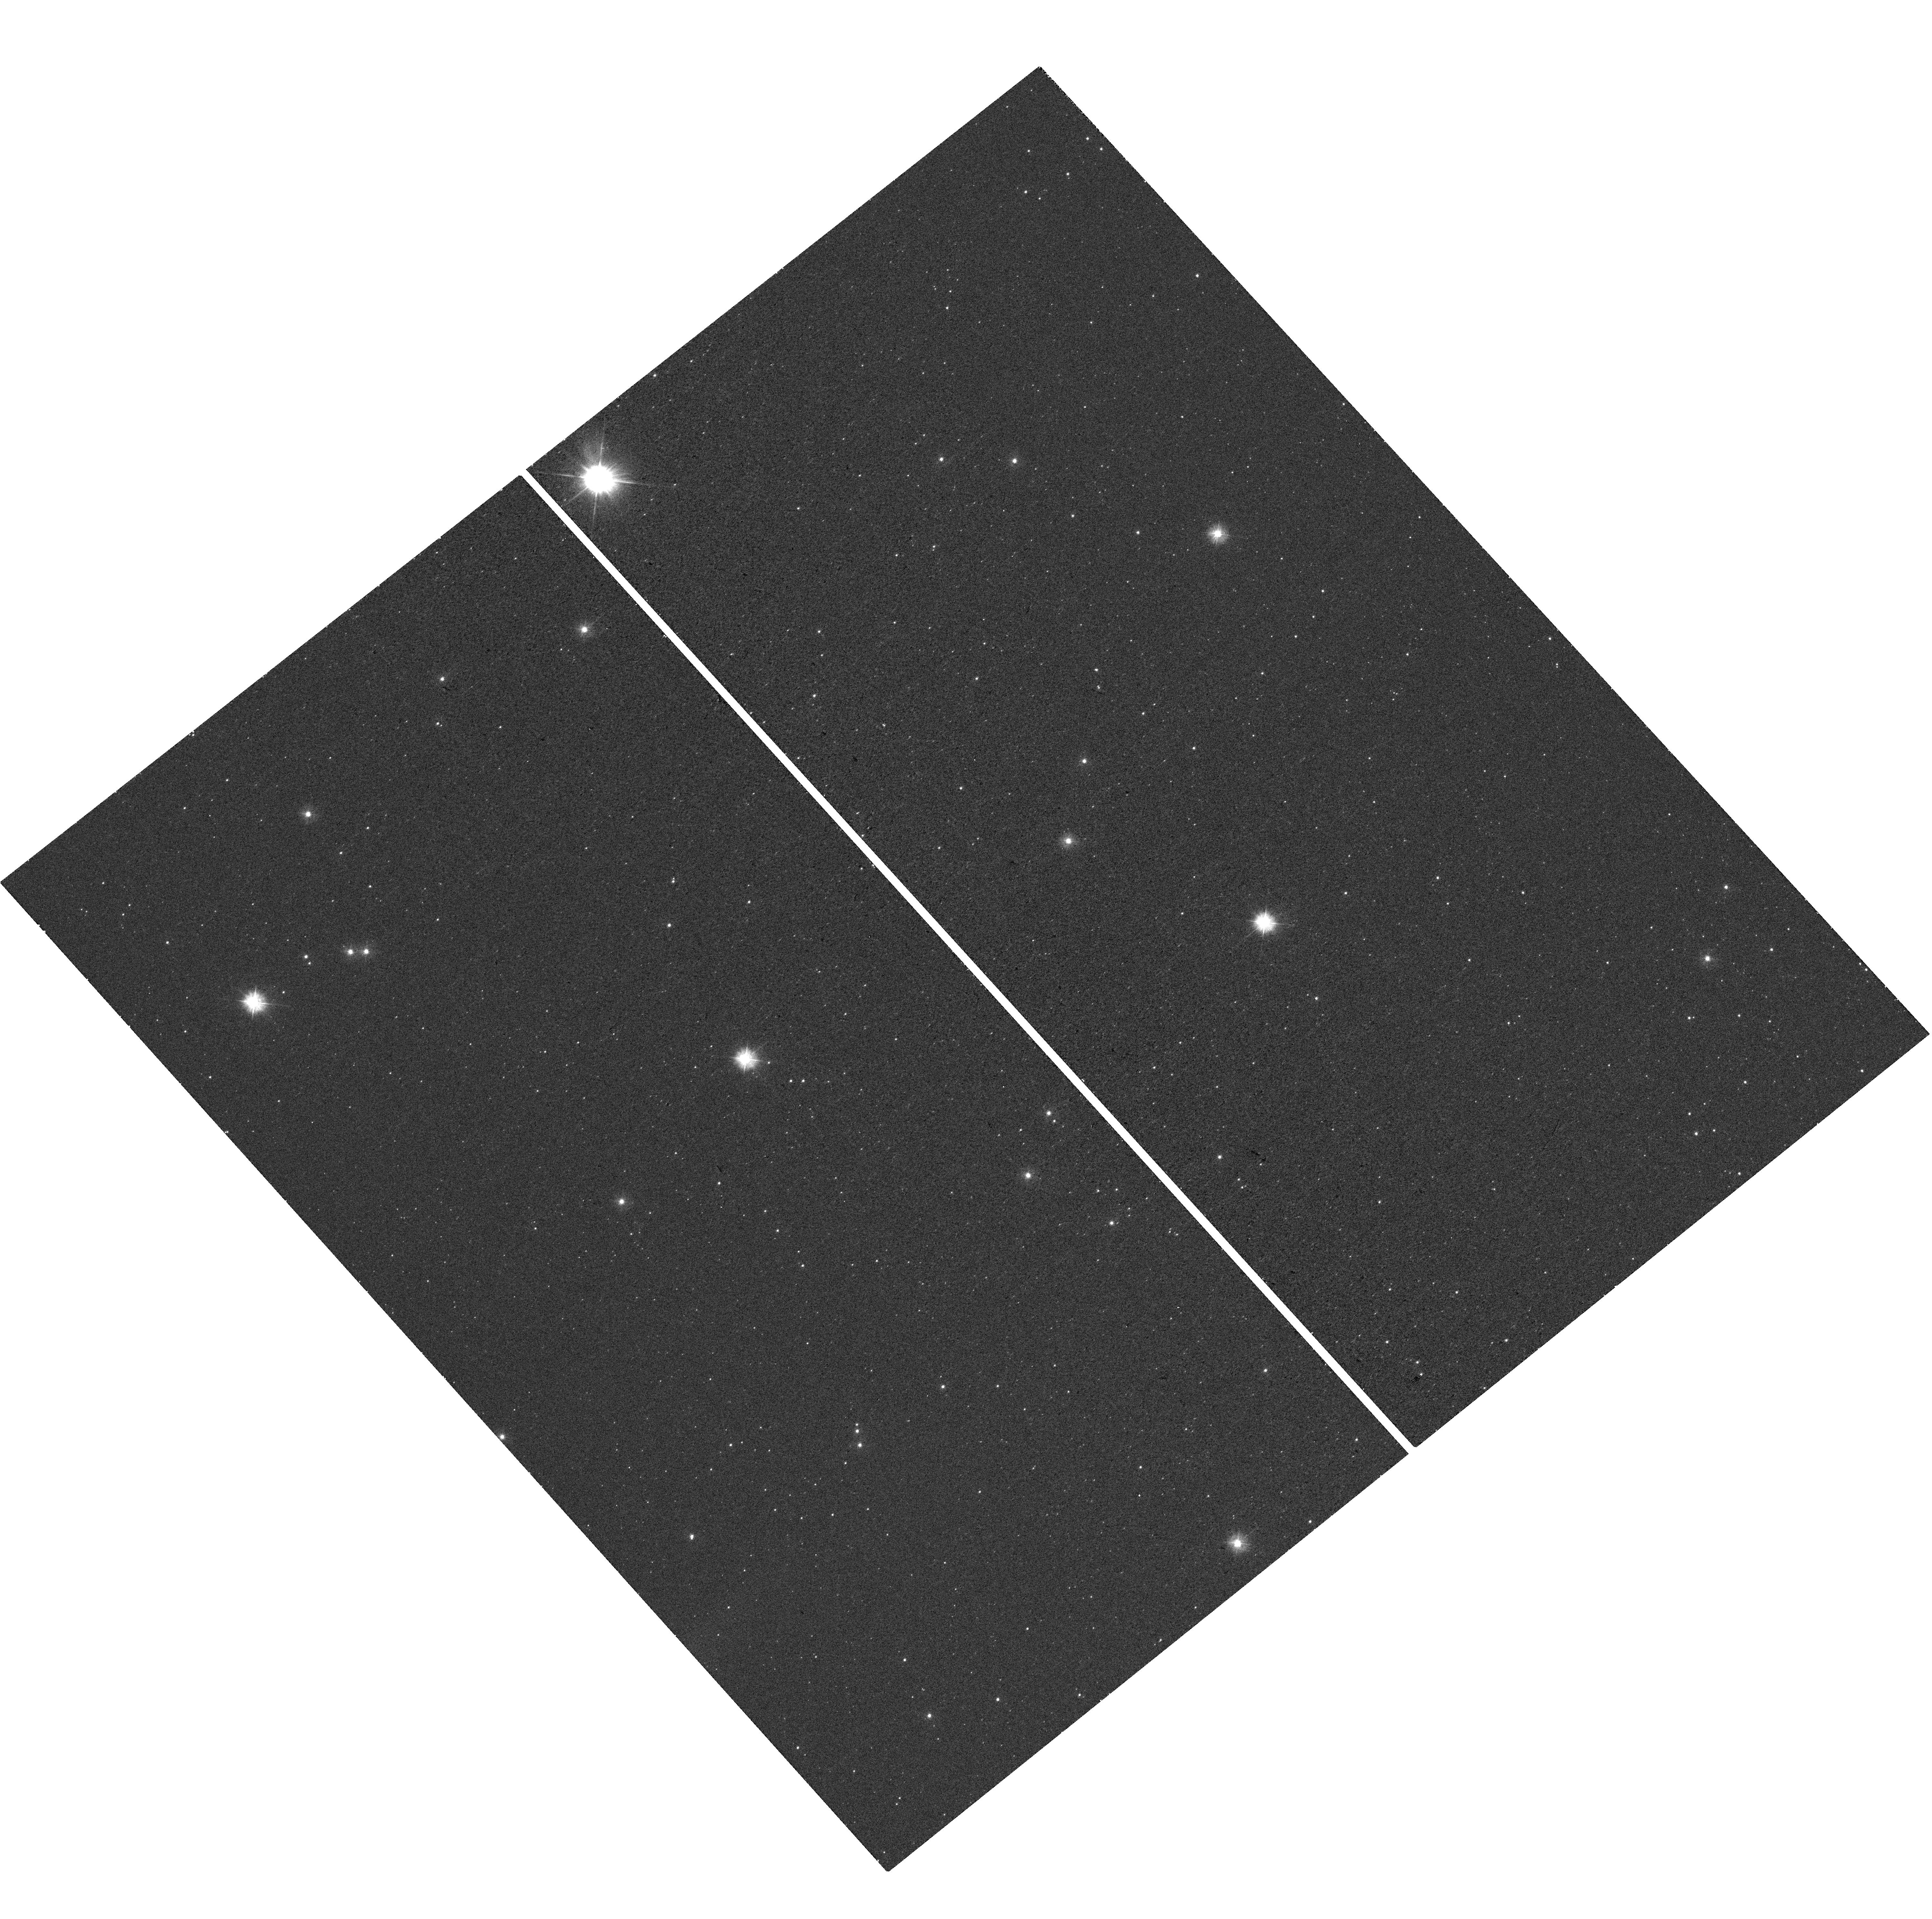
Target: FSR1758
Instrument: WFC3/UVIS
Filter: F300X
Exposure: 18 min
Observation ID: hst_16068_08_wfc3_uvis_f300x_ieh708

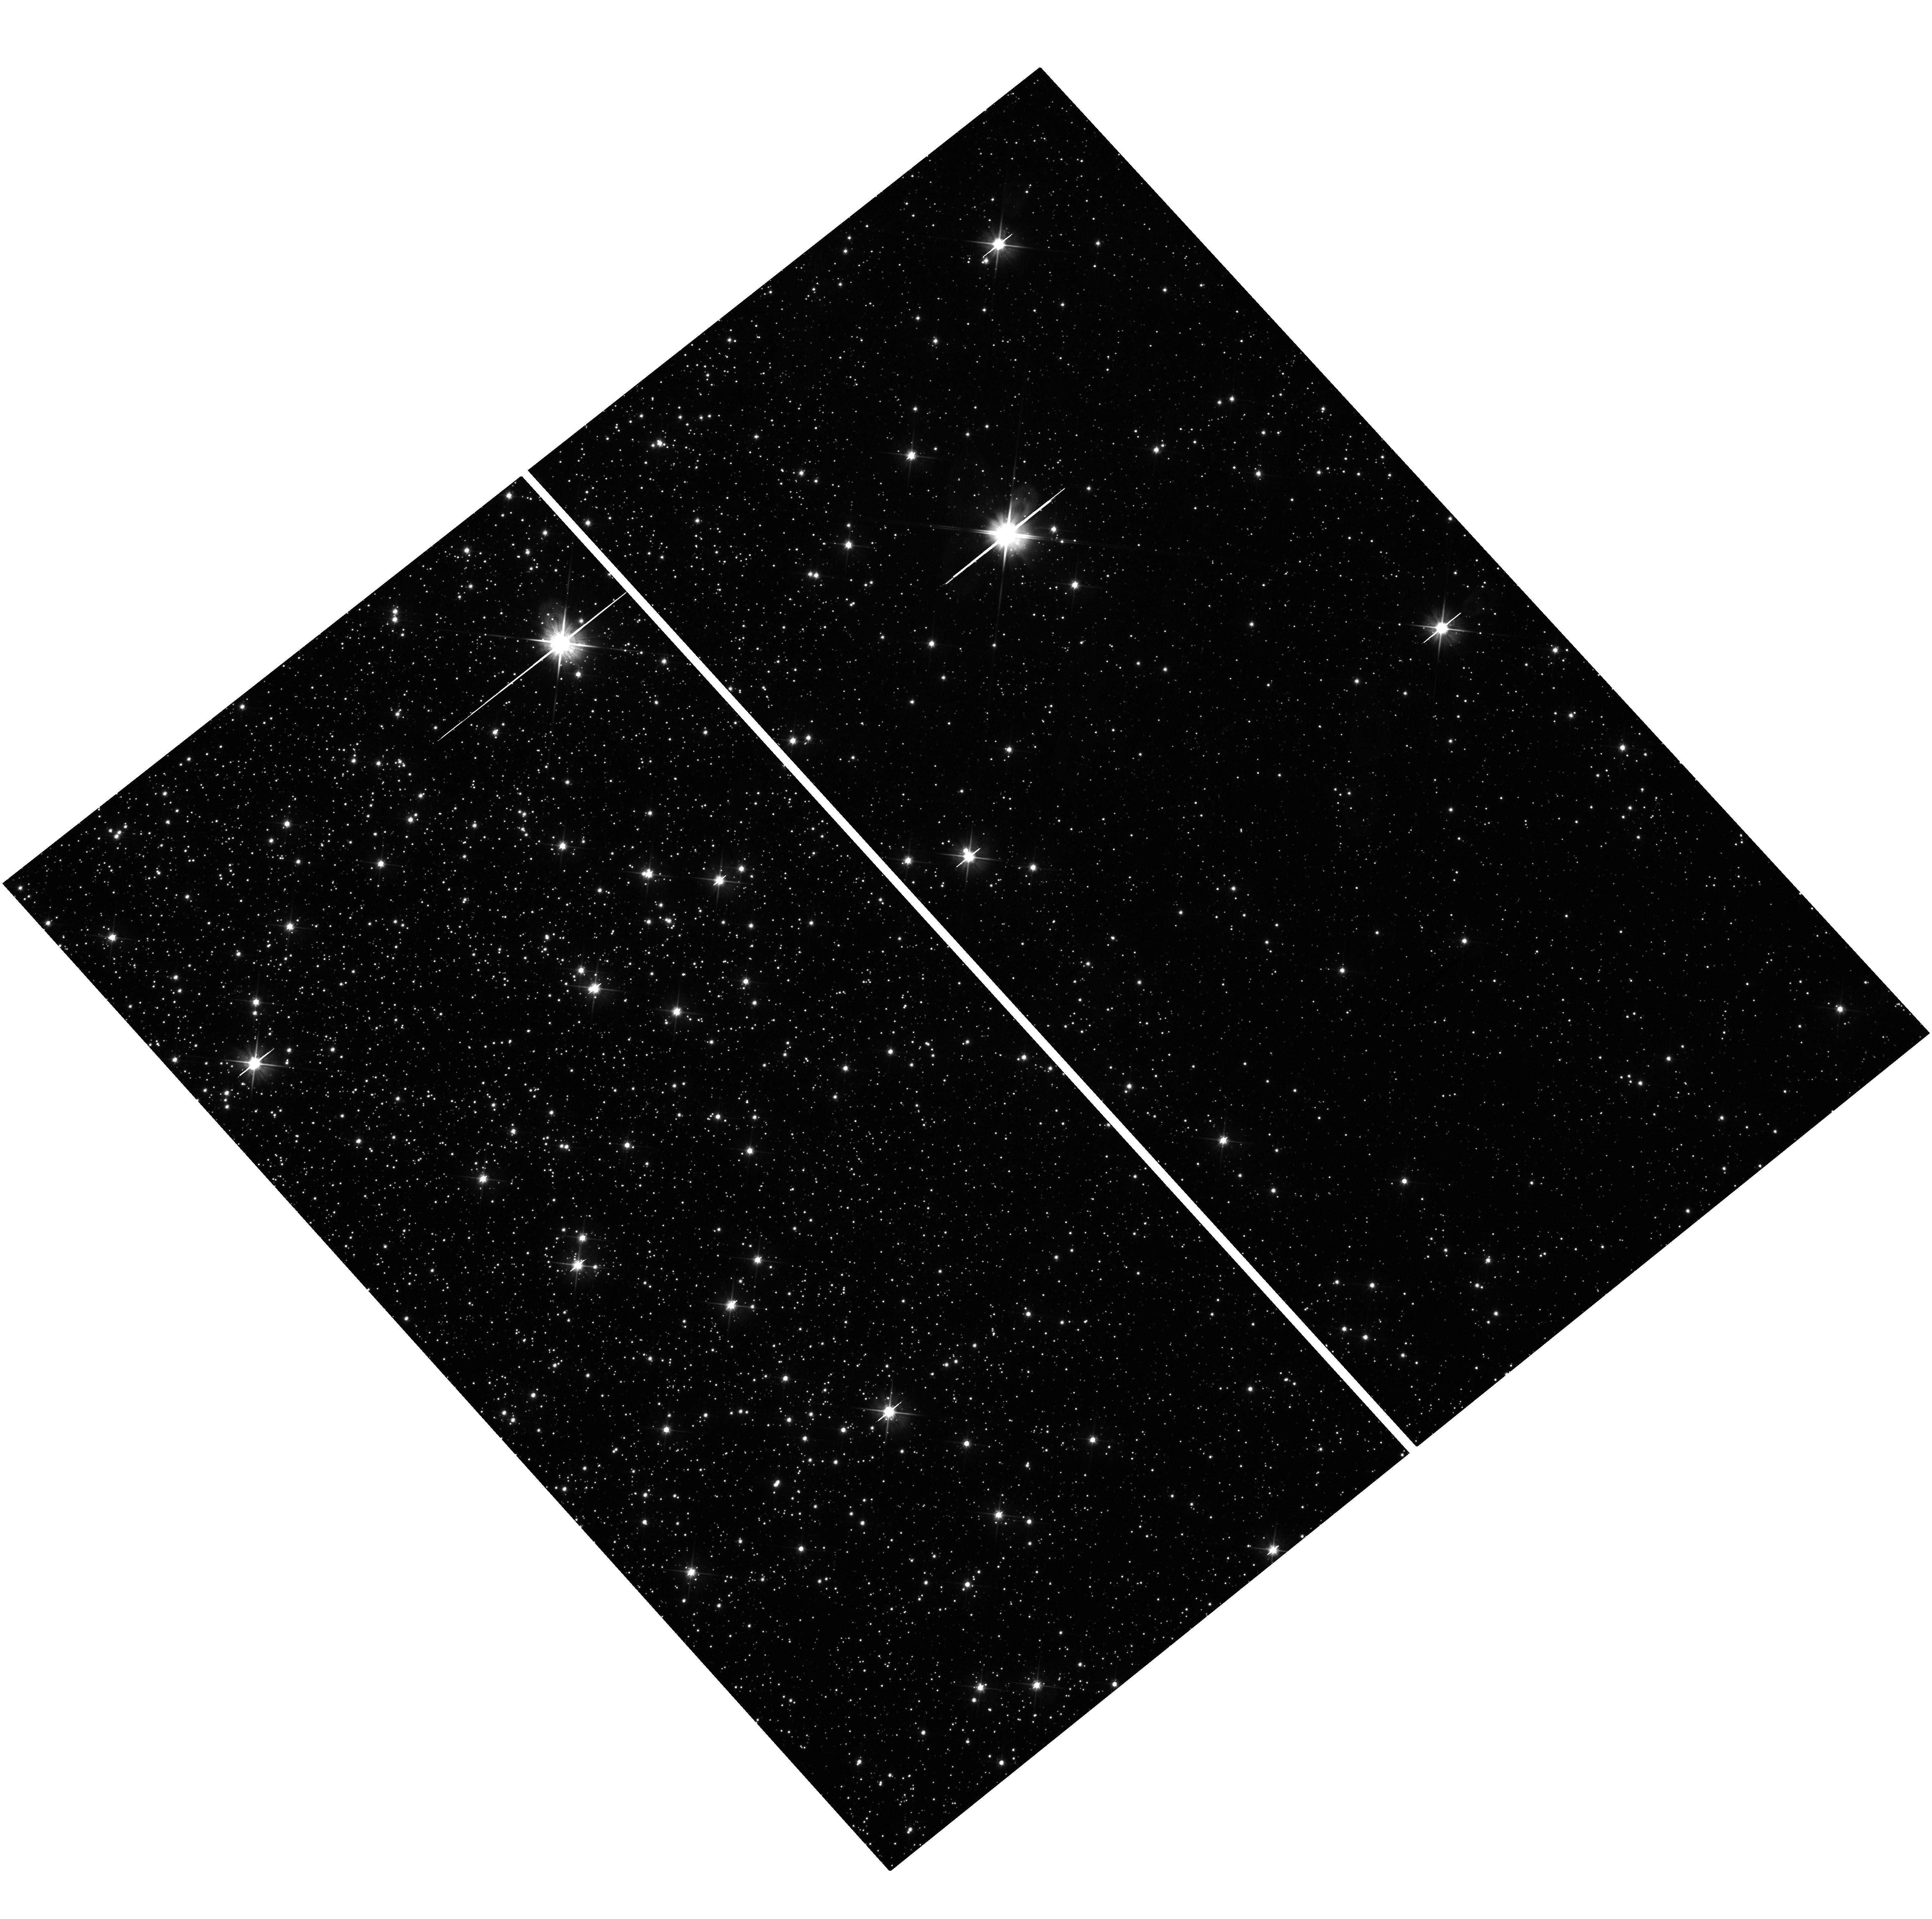
Target: FSR1758
Instrument: WFC3/UVIS
Filter: F606W
Exposure: 13 min
Observation ID: hst_16068_05_wfc3_uvis_f606w_ieh705

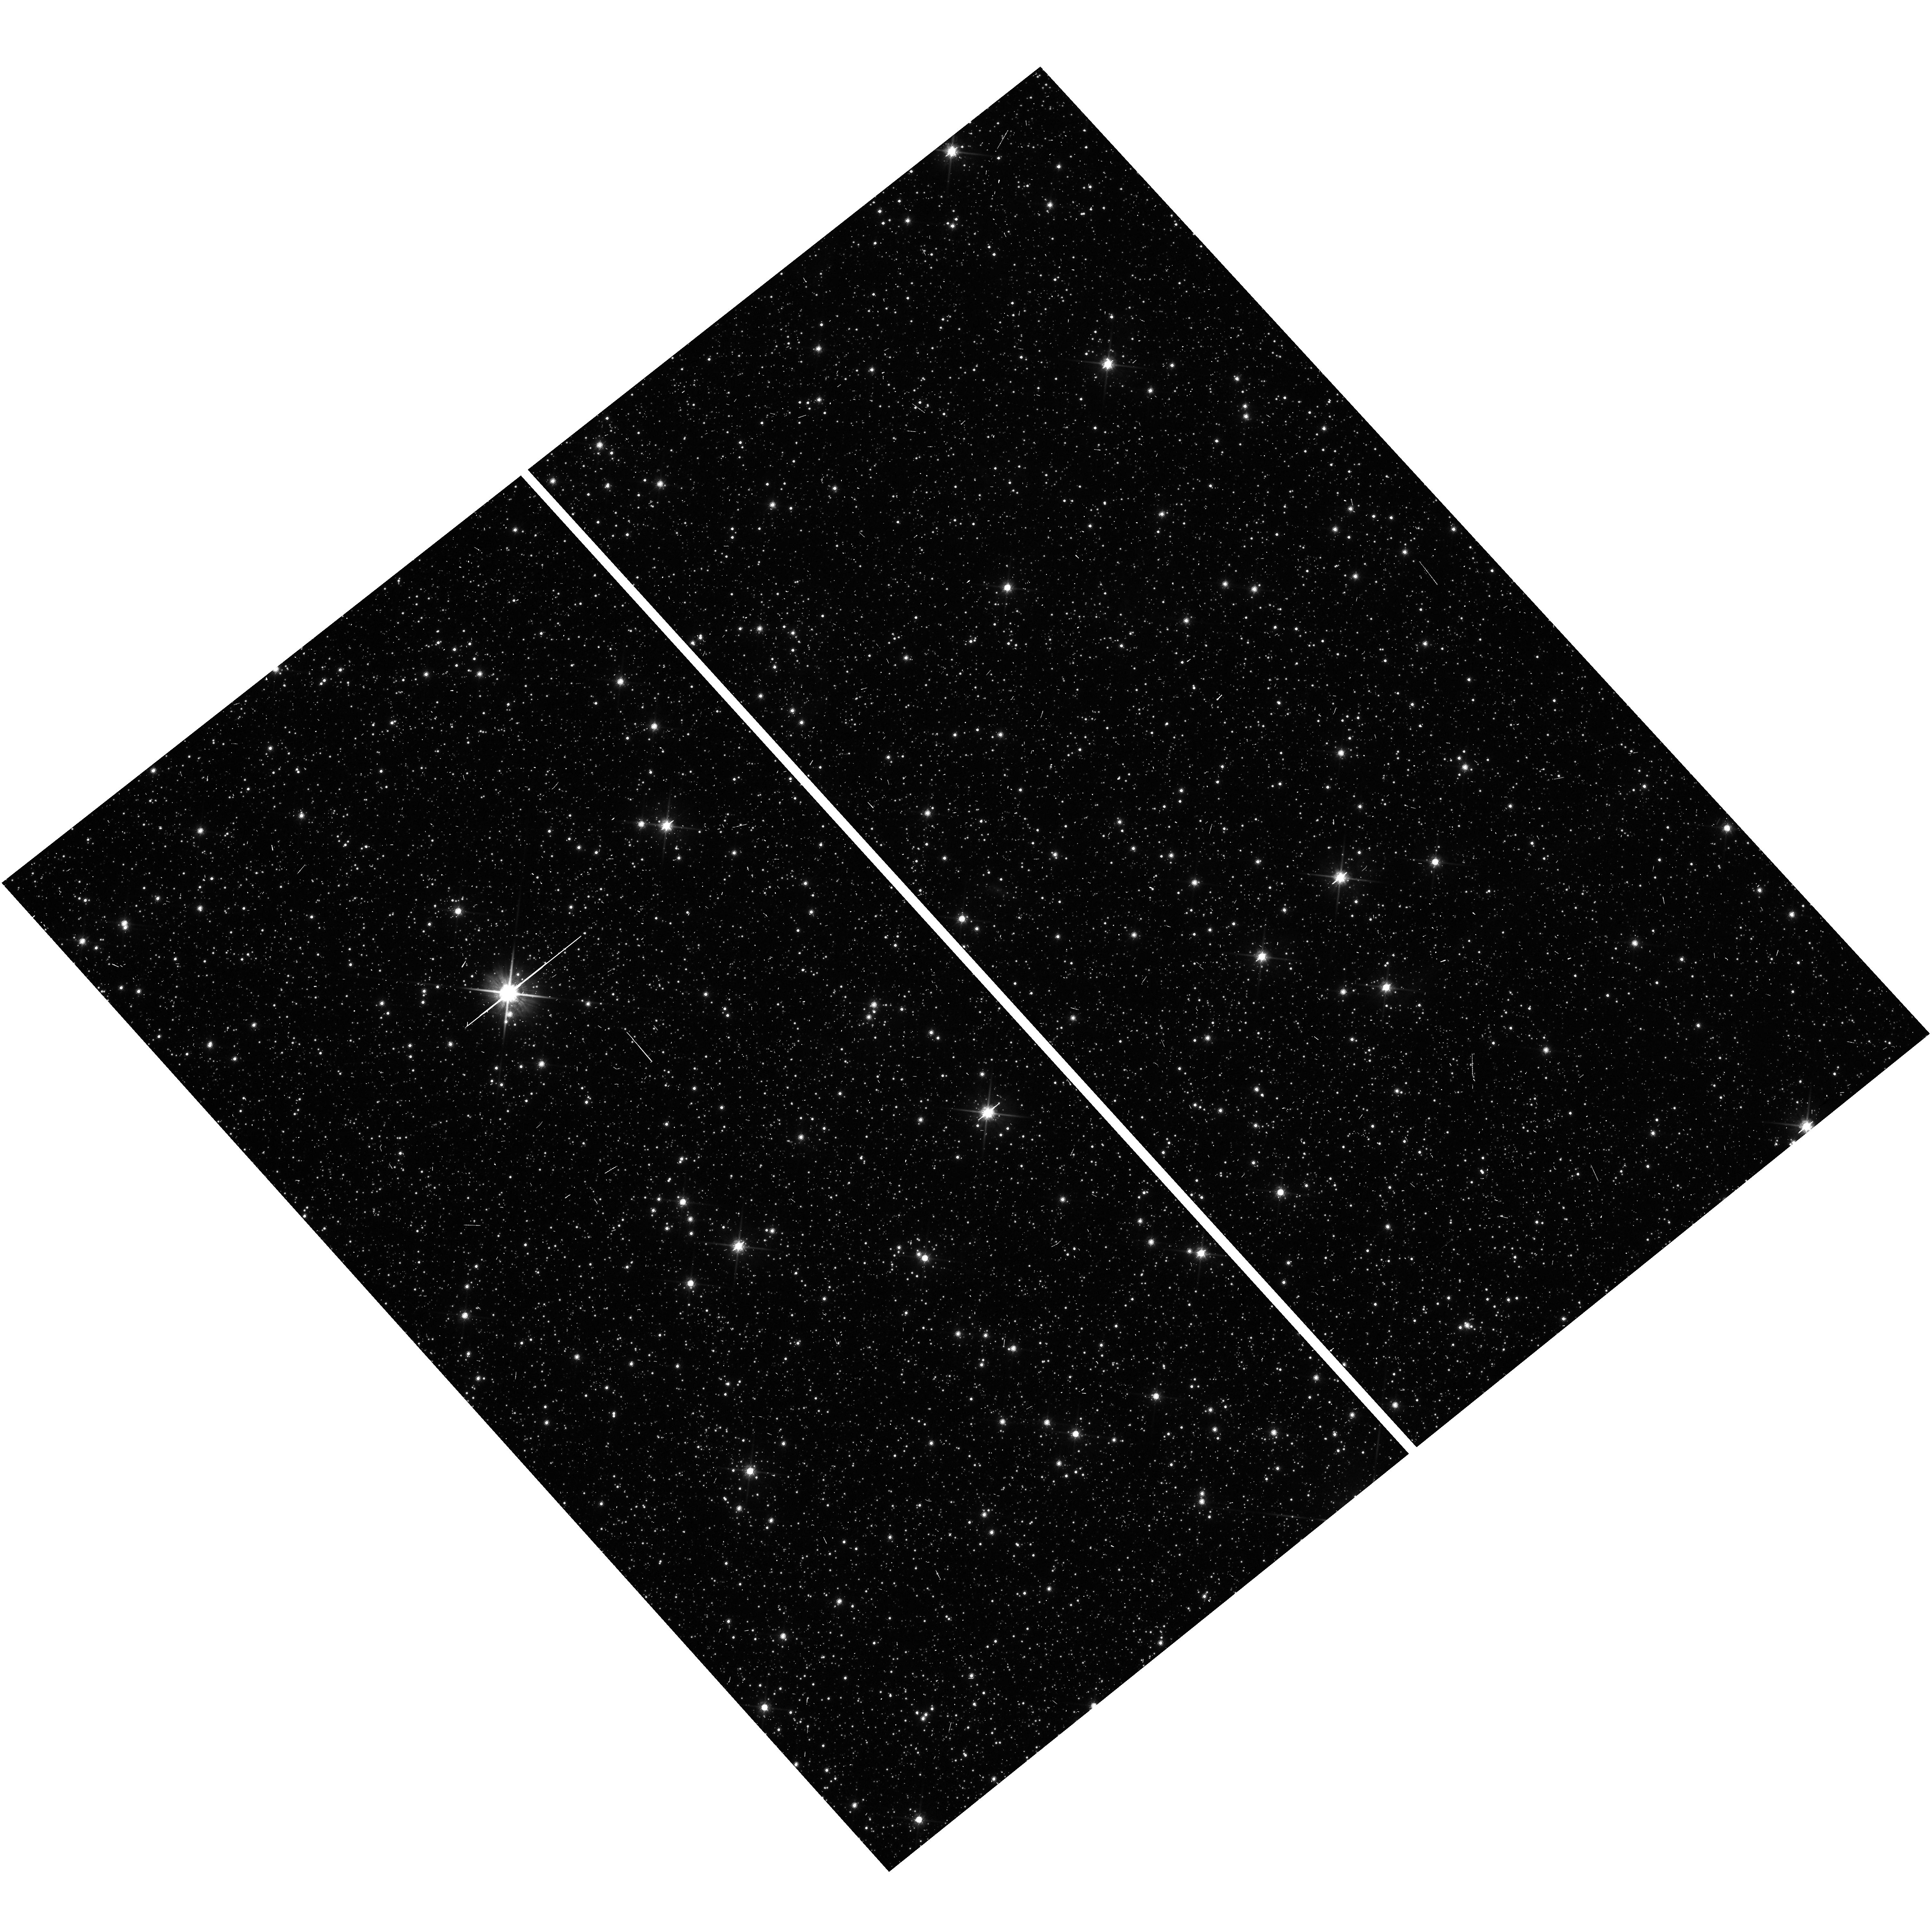
Target: FSR1758
Instrument: WFC3/UVIS
Filter: F814W
Exposure: 4 min
Observation ID: hst_16068_06_wfc3_uvis_f814w_ieh706

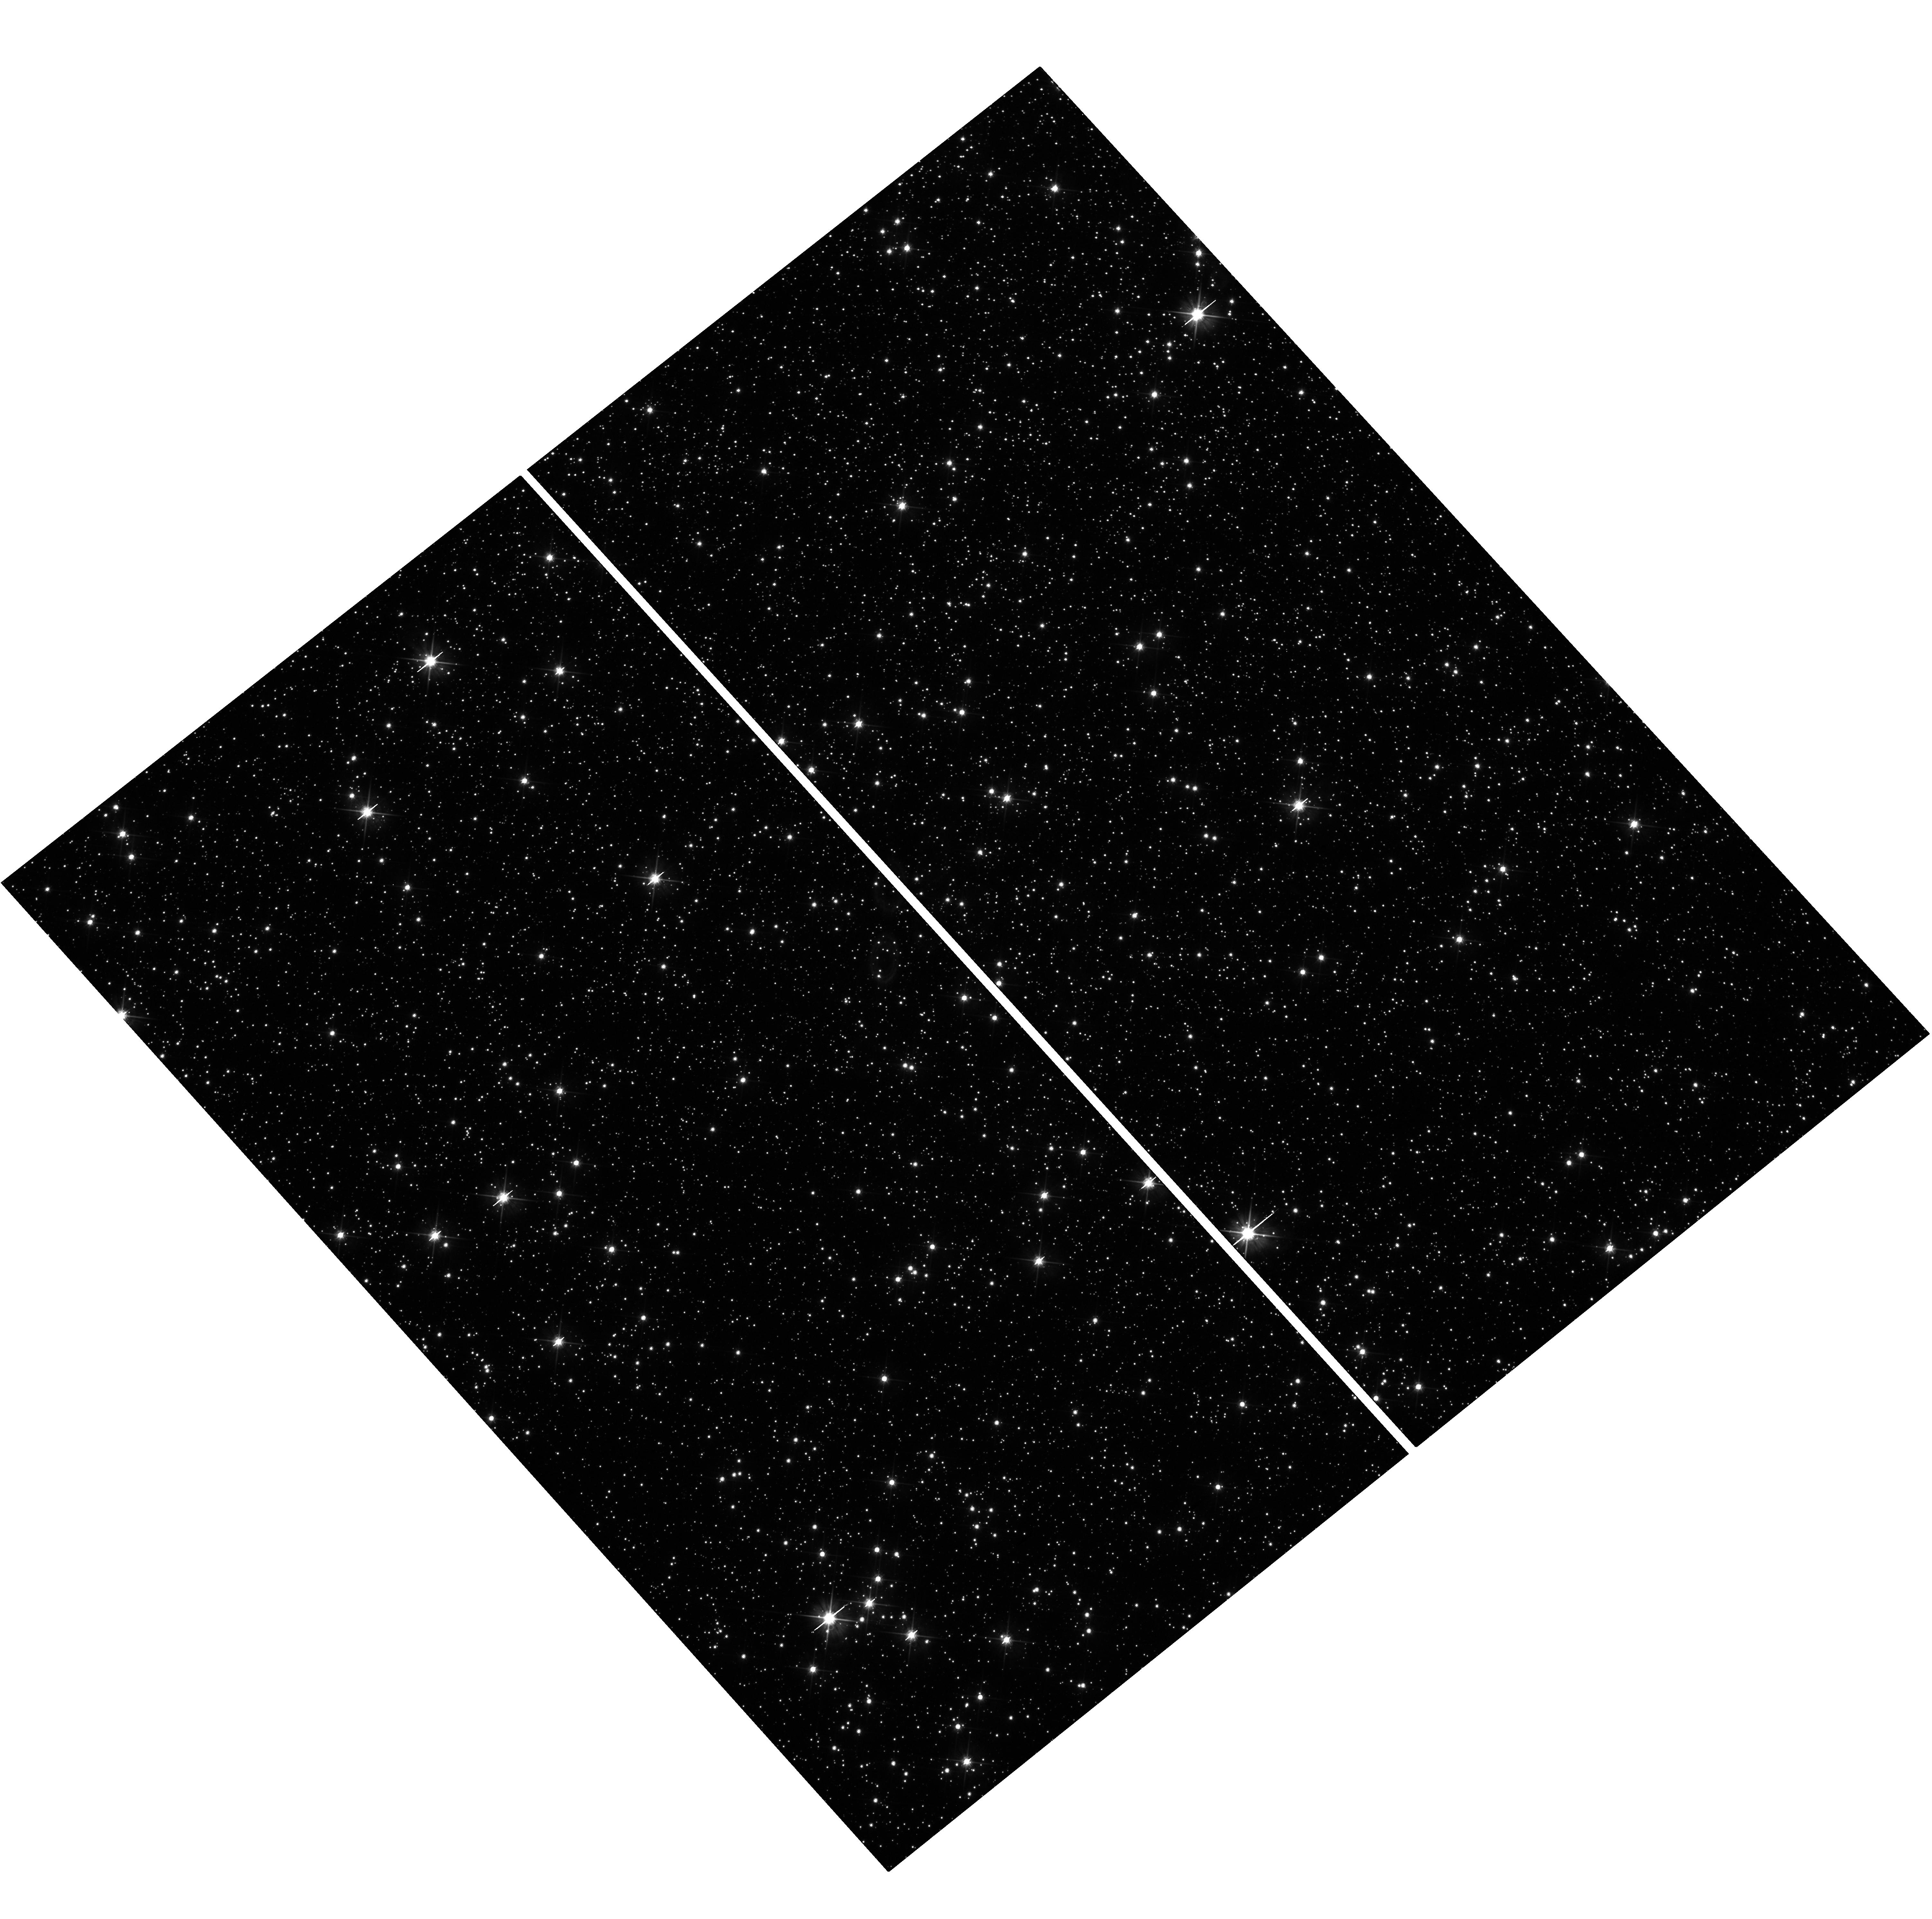
Target: FSR1758
Instrument: WFC3/UVIS
Filter: F606W
Exposure: 13 min
Observation ID: hst_16068_07_wfc3_uvis_f606w_ieh707

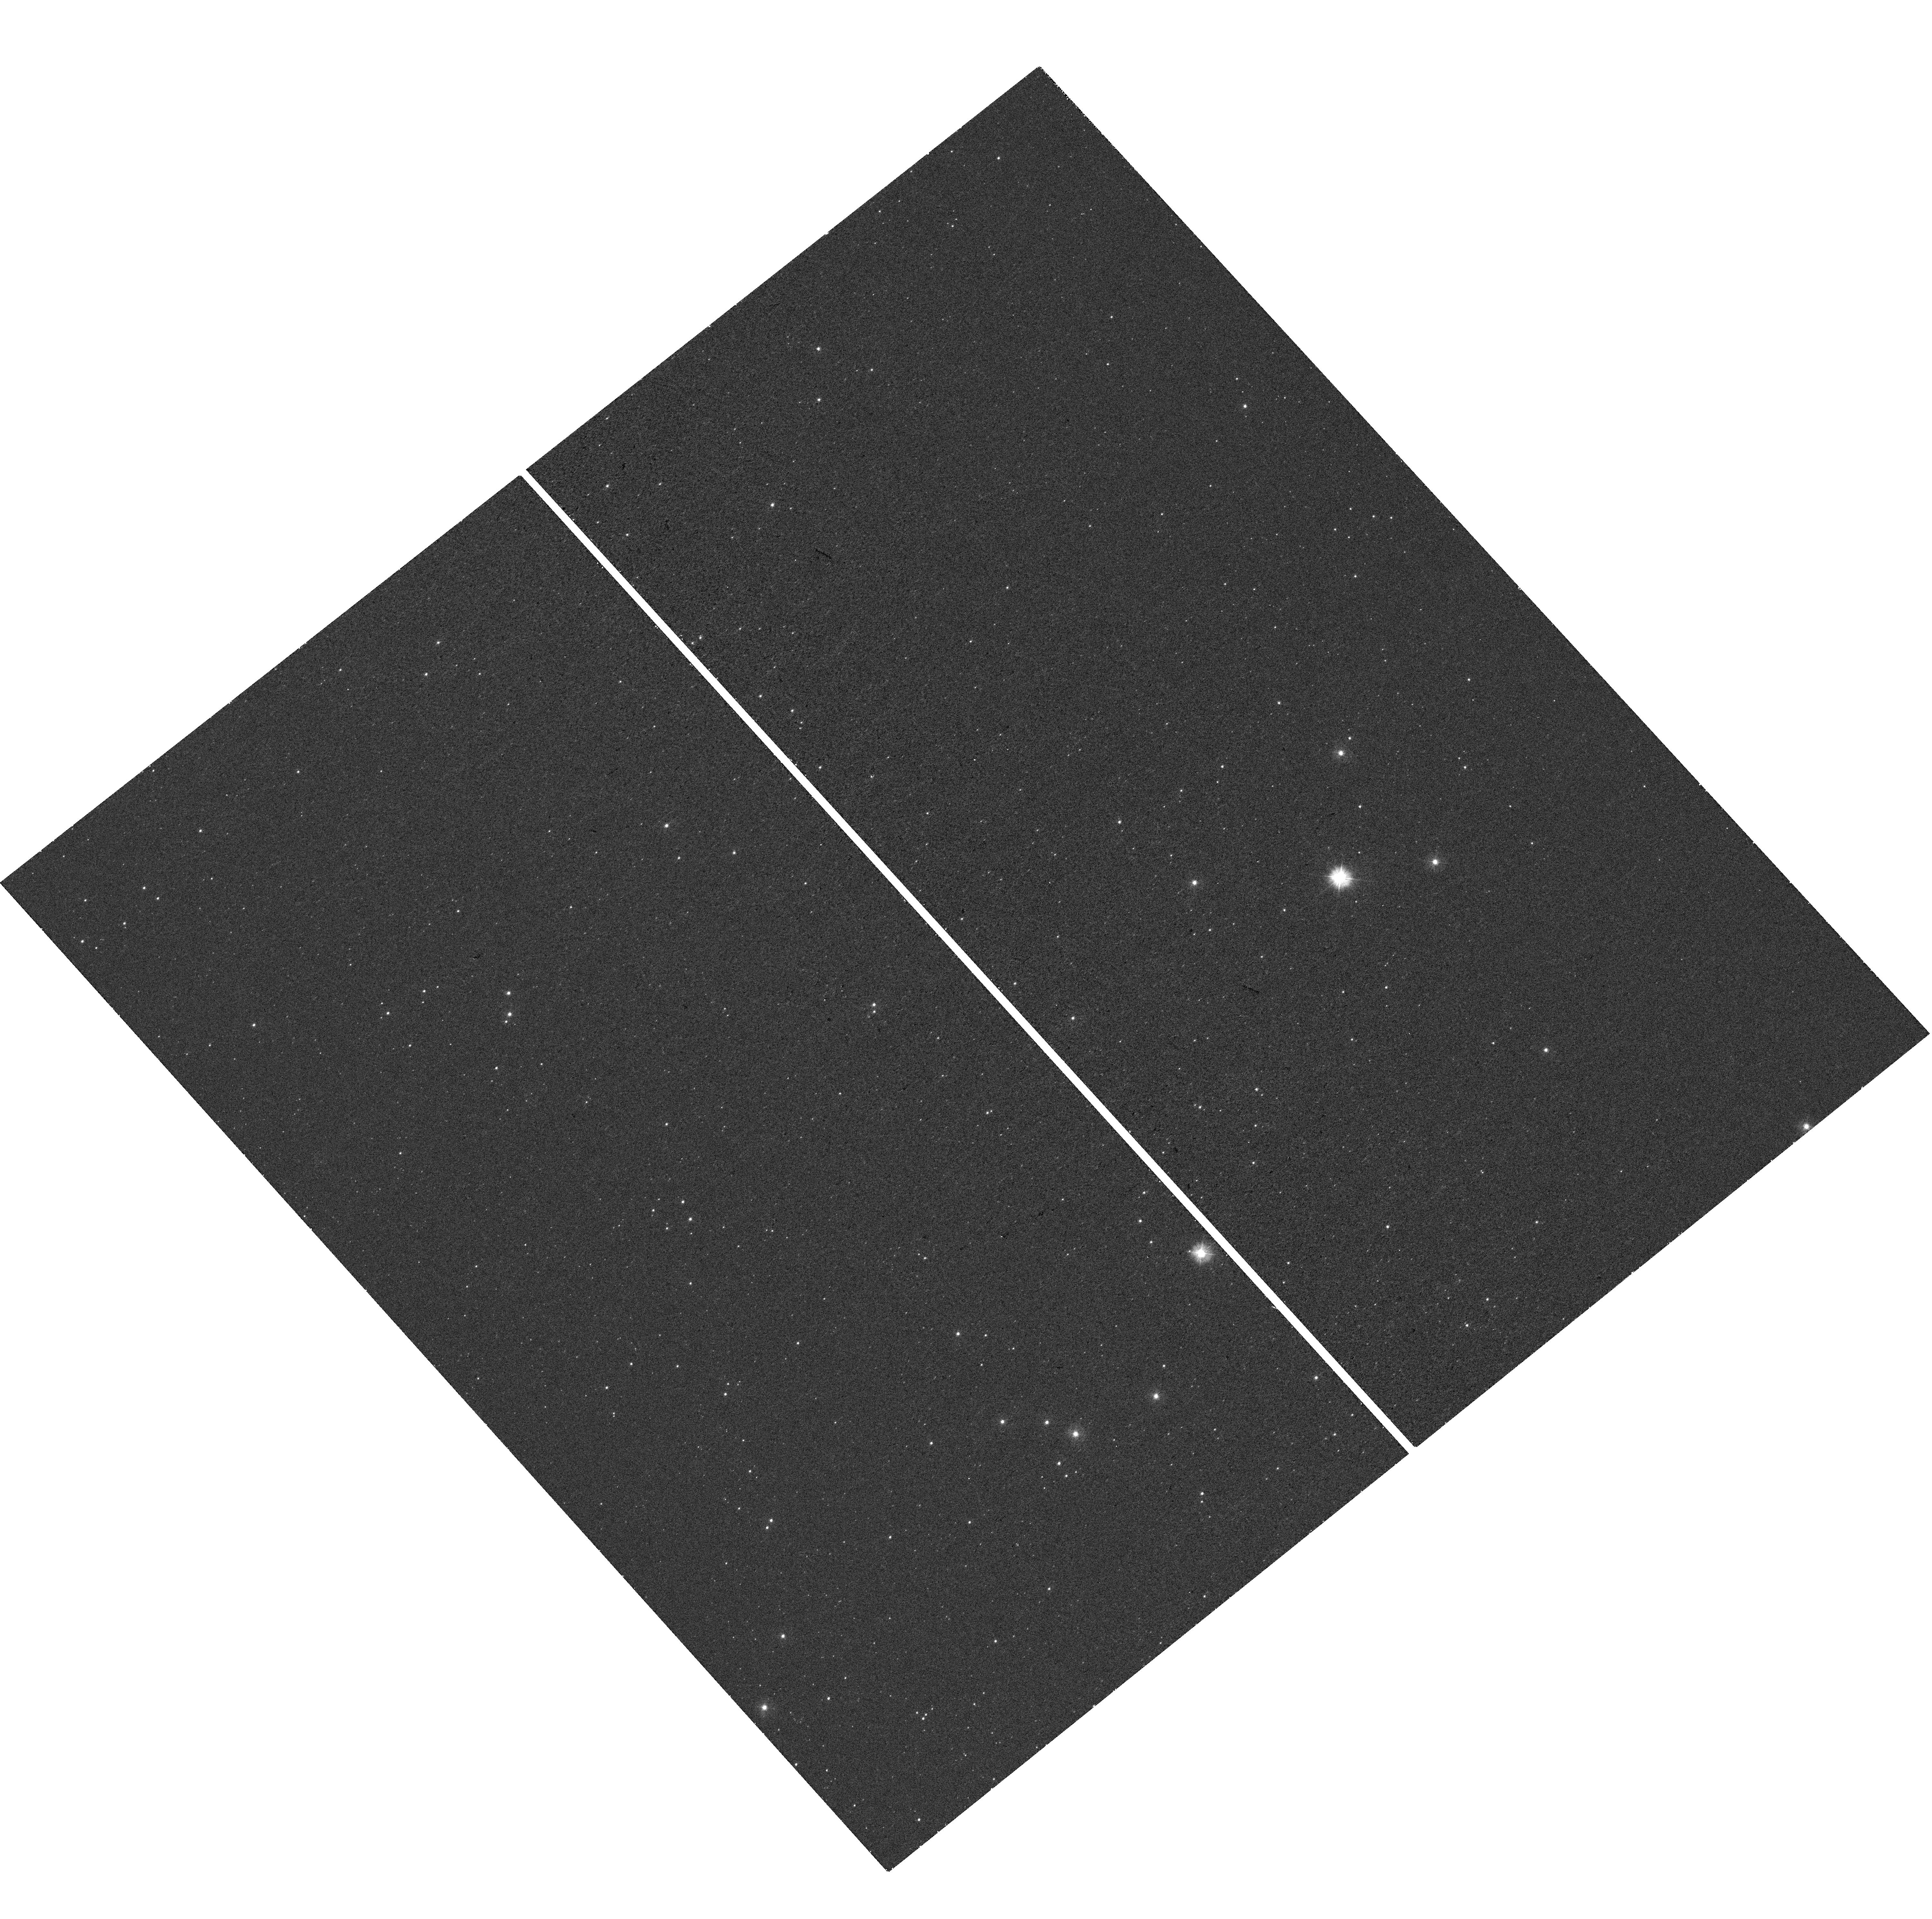
Target: FSR1758
Instrument: WFC3/UVIS
Filter: F300X
Exposure: 18 min
Observation ID: hst_16068_06_wfc3_uvis_f300x_ieh706

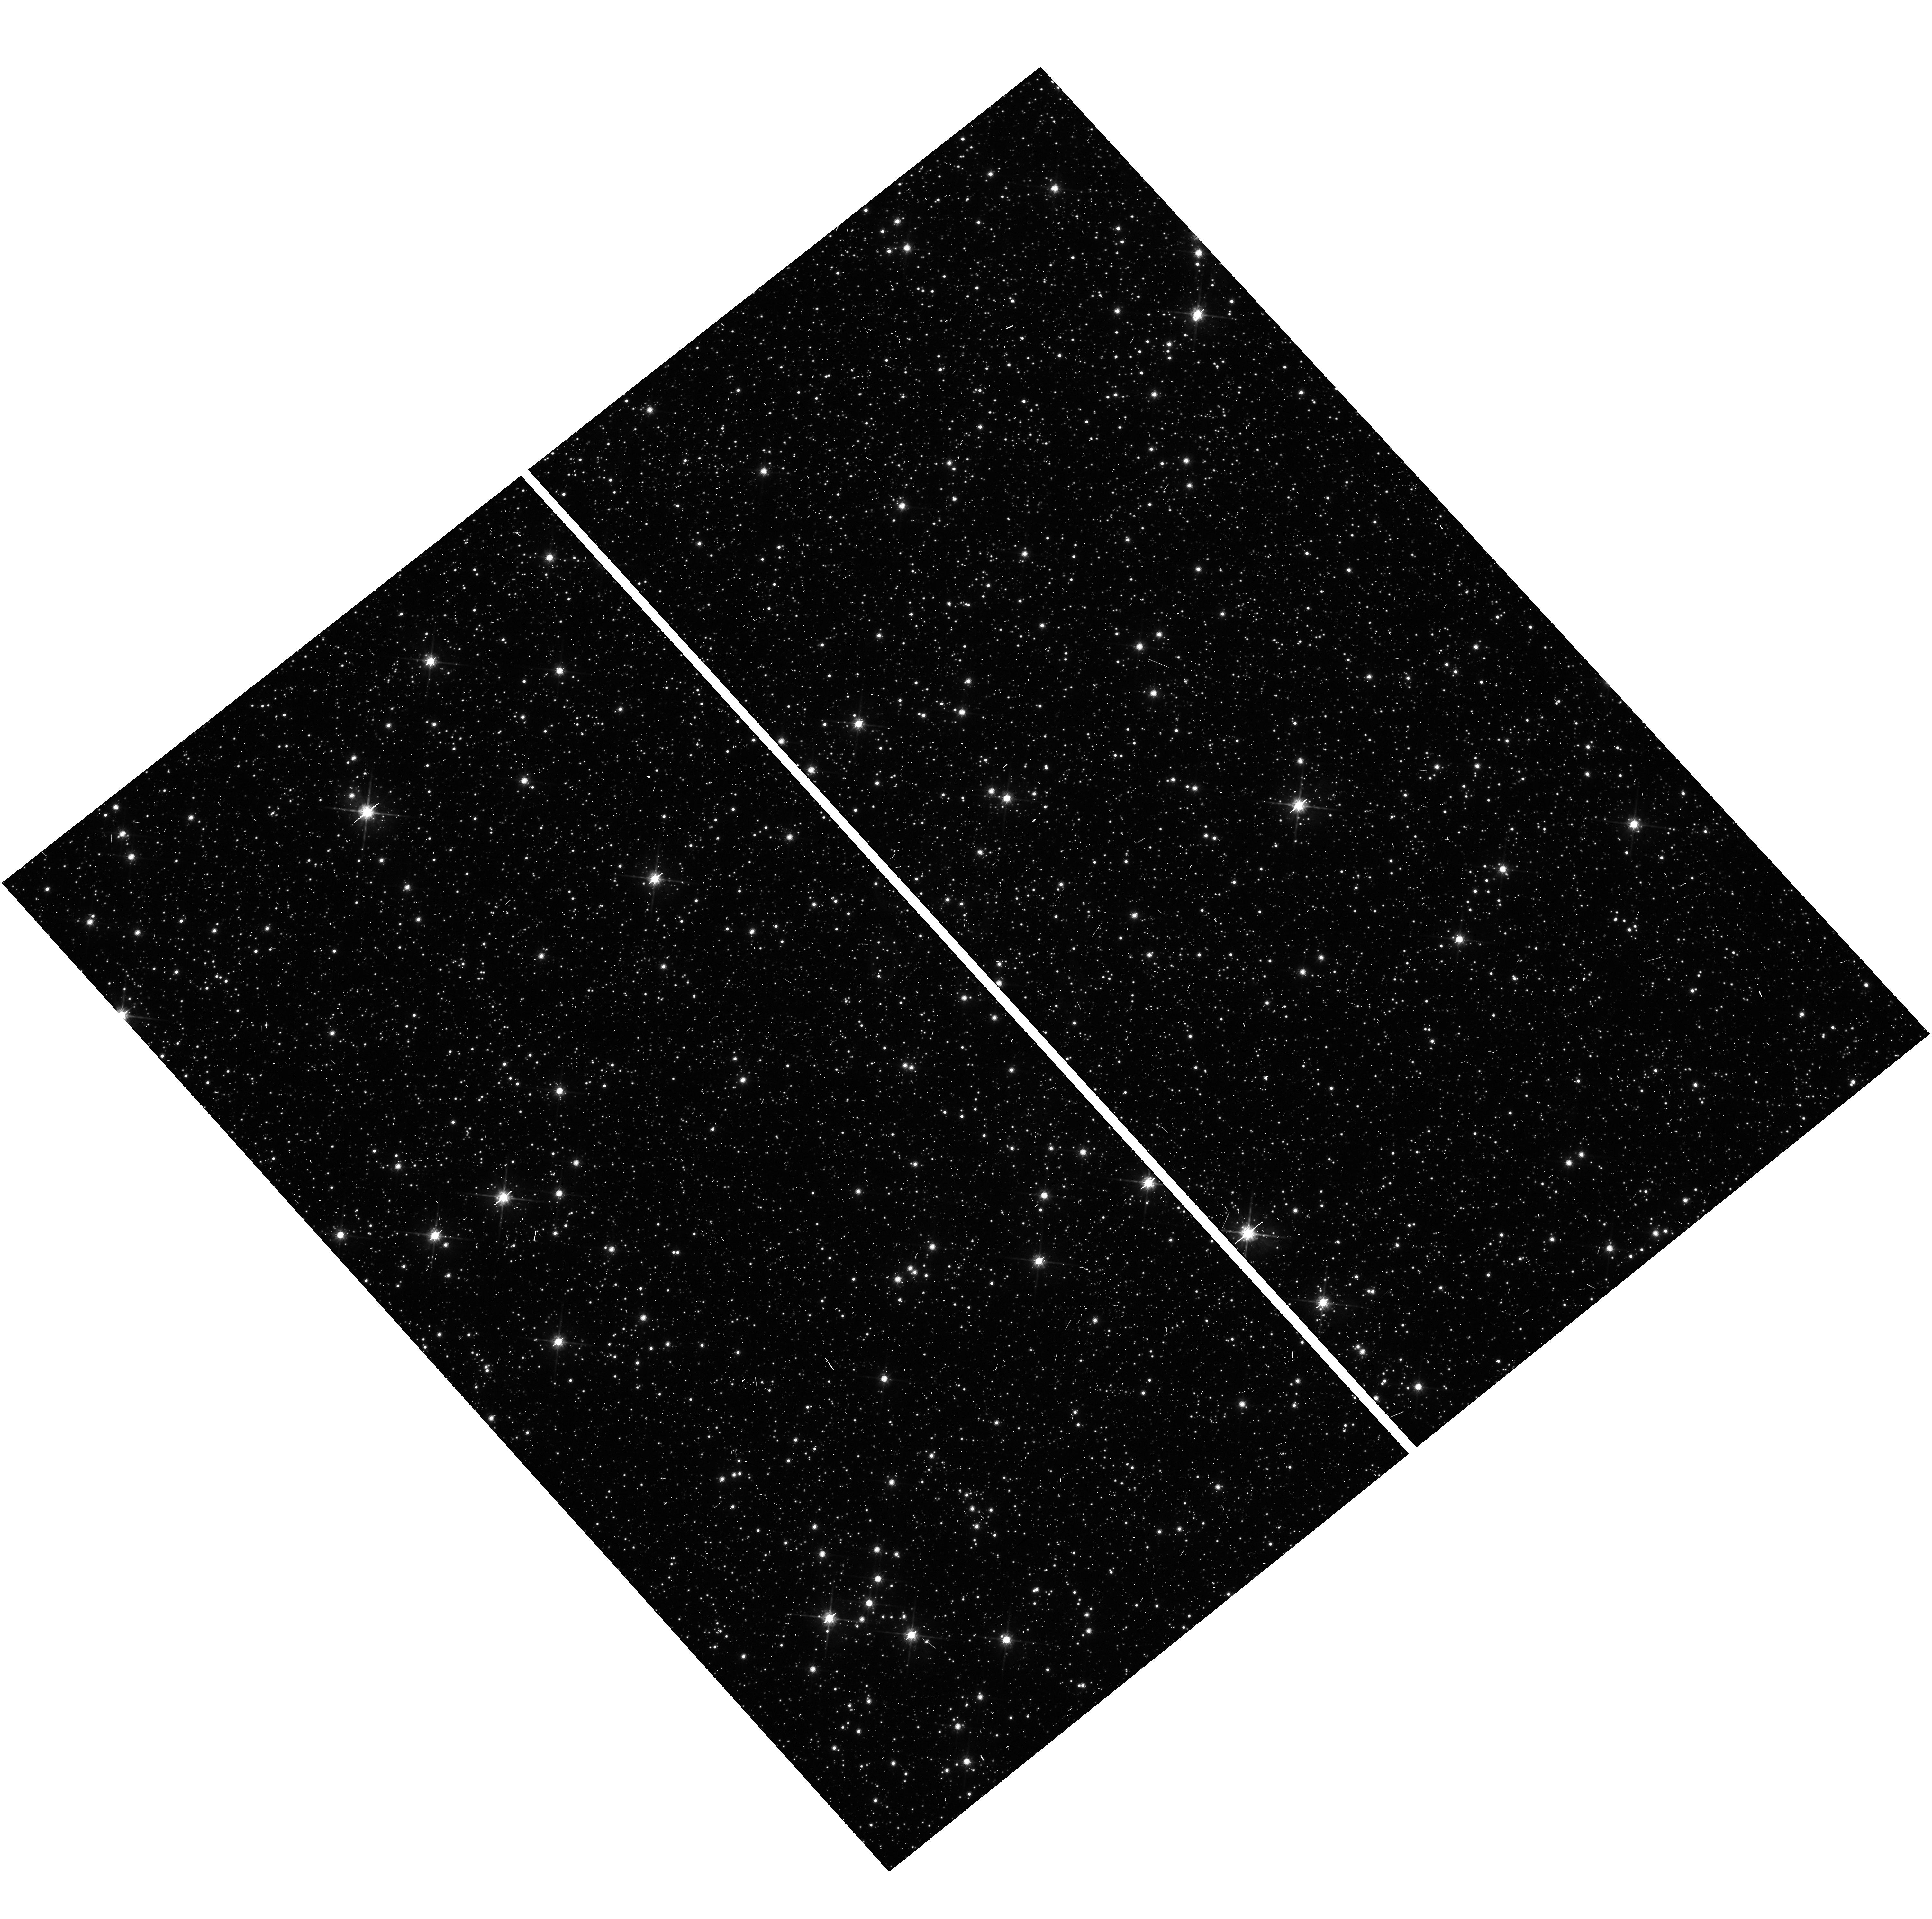
Target: FSR1758
Instrument: WFC3/UVIS
Filter: F814W
Exposure: 4 min
Observation ID: hst_16068_07_wfc3_uvis_f814w_ieh707

The most massive low density globular cluster (PI: Maccarone, Thomas J.)

We propose to make a Chandra observation of a newly discovered high mass, low density globular cluster. This cluster has properties largely similar to that of Omega Centauri in terms of its stellar mass and its ratio of tidal to core radius, but its characteristic radii are a factor of about 3 larger than Omega Cen's. As a result, this is the first Milky Way cluster for which the stellar density is small enough that dynamical formation and destruction of close binaries will be unimportant, while having a large enough stellar mass that it can be expected to show some interacting binaries anyway. It will be the first object that can be used to characterize the baseline rate of production of these systems in a low metallicity, old stellar population.